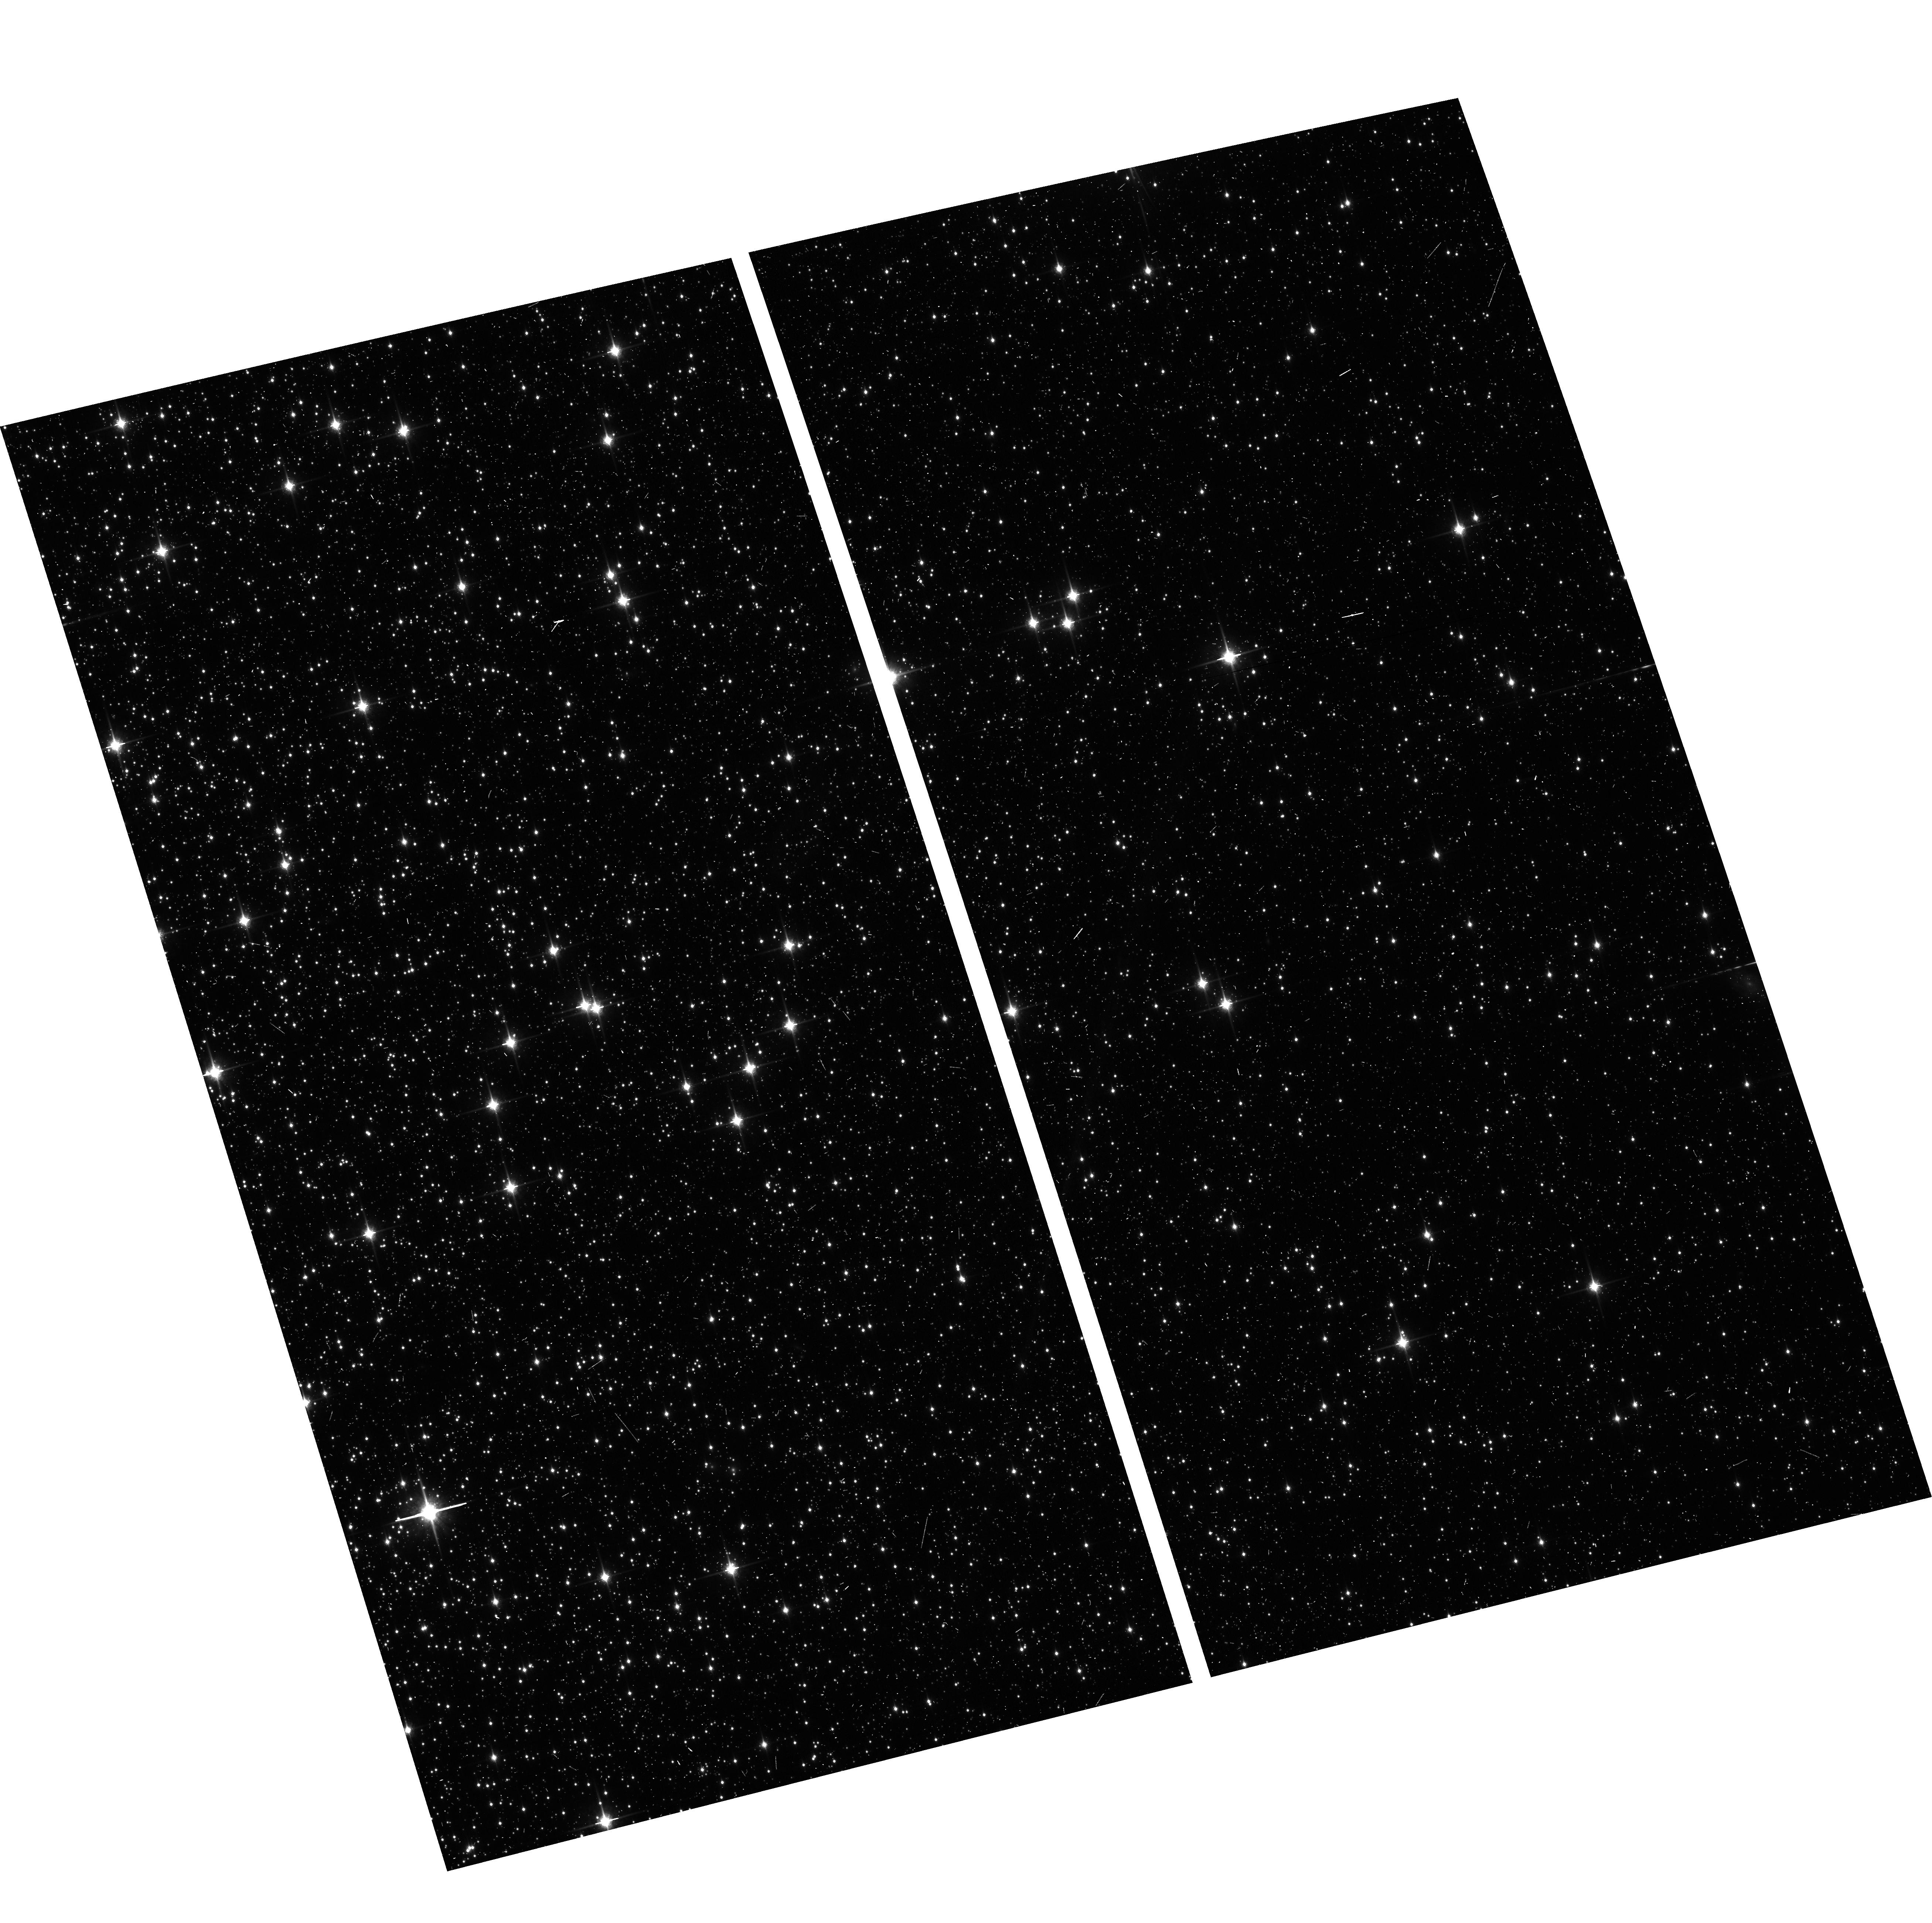
Target: NGC104-WFC
Instrument: ACS/WFC
Filter: F850LP
Exposure: 6 min
Observation ID: hst_13959_15_acs_wfc_f850lp_jcr515

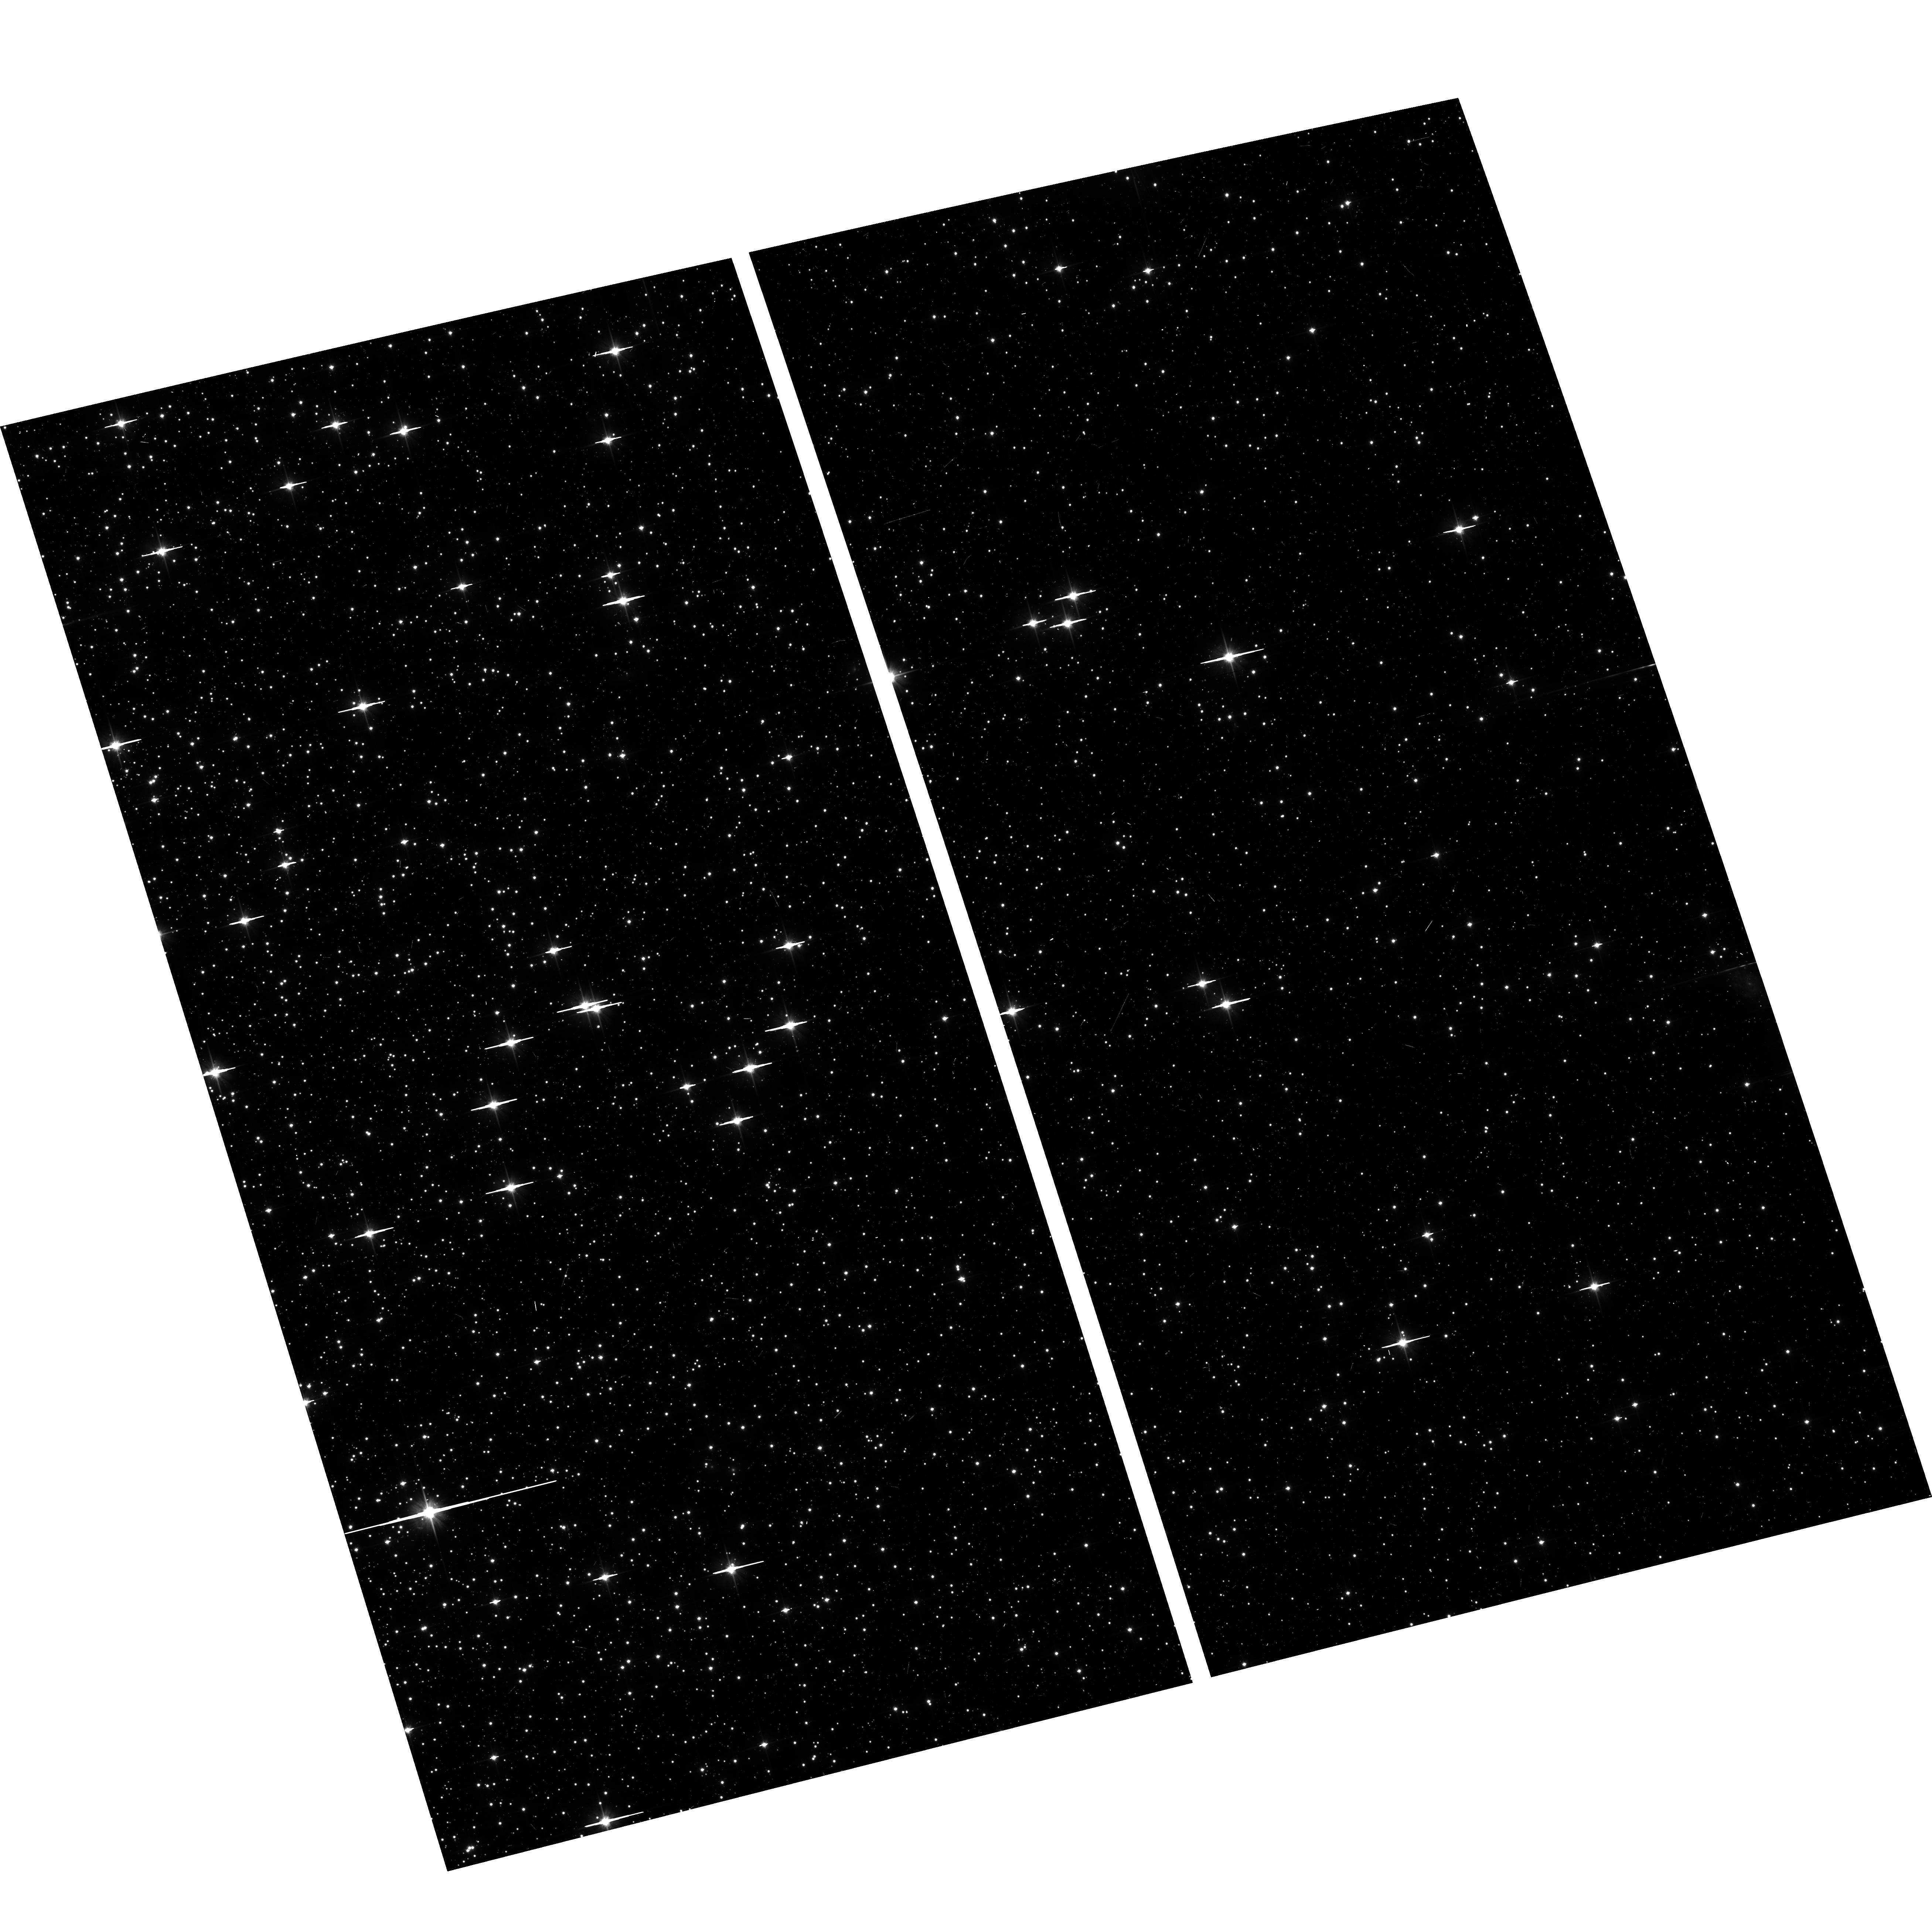
Target: NGC104-WFC
Instrument: ACS/WFC
Filter: F606W
Exposure: 6 min
Observation ID: hst_13959_15_acs_wfc_f606w_jcr515

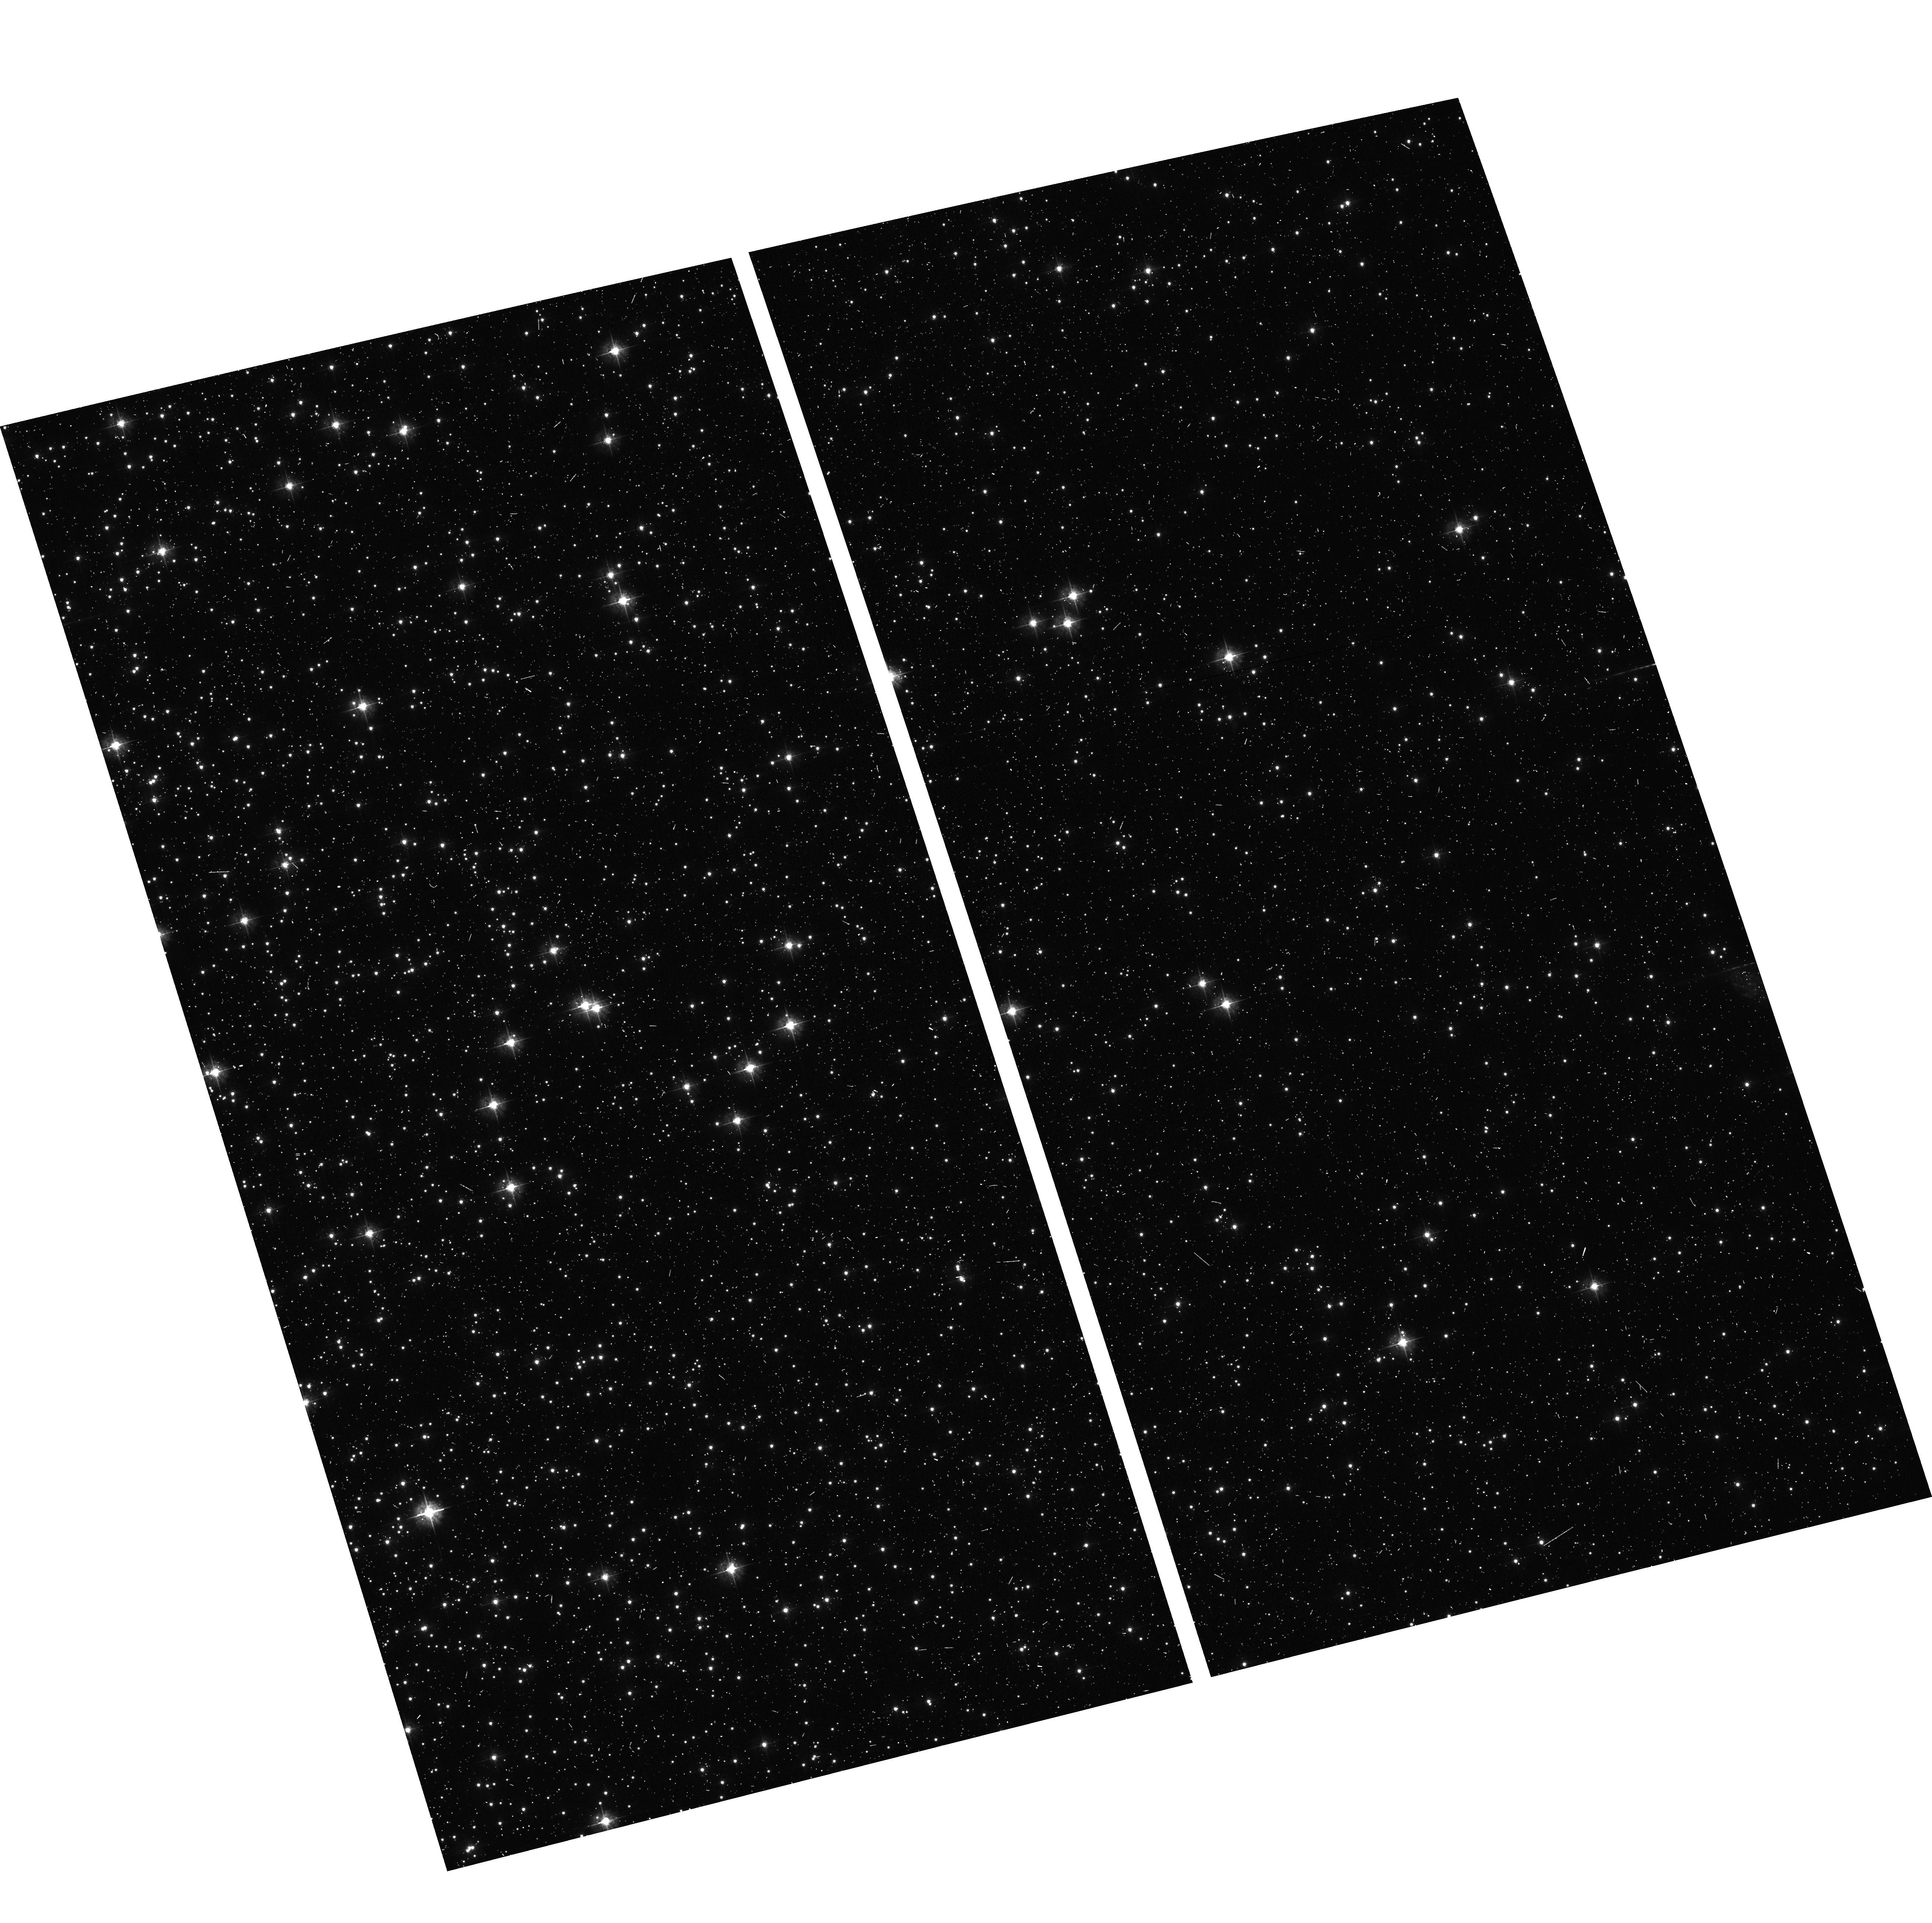
Target: NGC104-WFC
Instrument: ACS/WFC
Filter: F435W
Exposure: 6 min
Observation ID: hst_13959_15_acs_wfc_f435w_jcr515

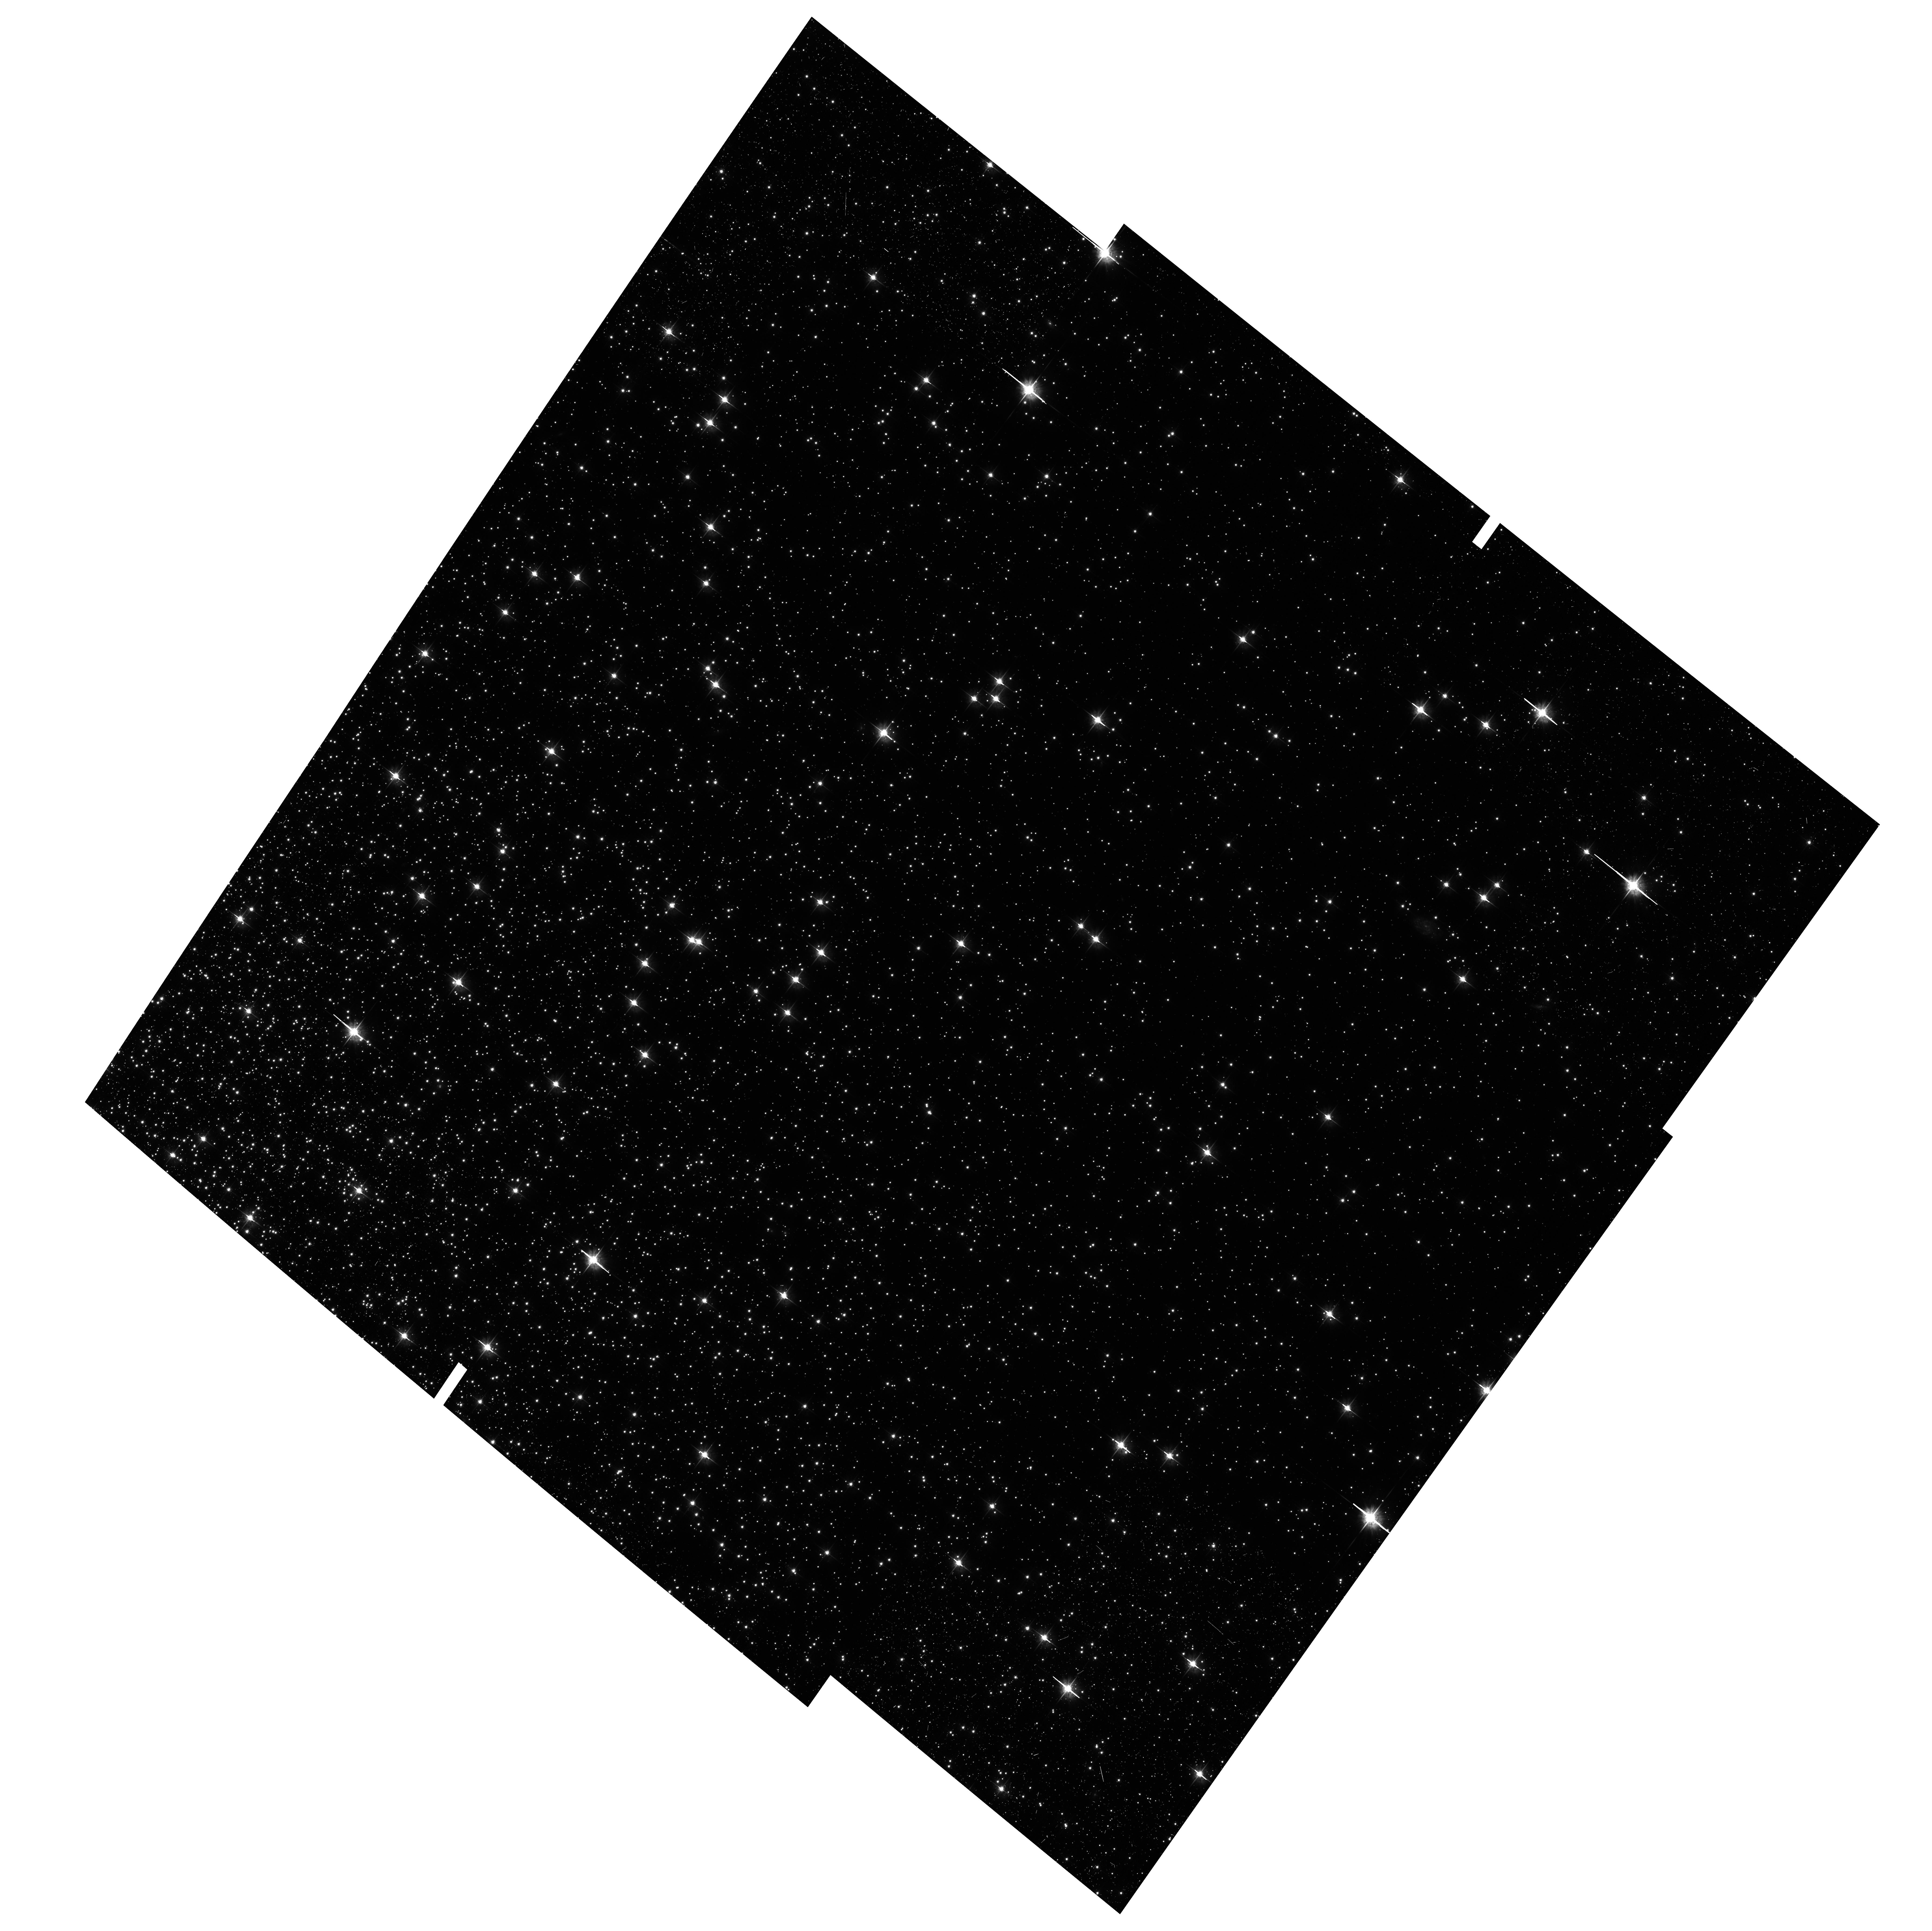
Target: NGC104-WFC
Instrument: ACS/WFC
Filter: F555W
Exposure: 28 min
Observation ID: hst_13959_13_acs_wfc_f555w_jcr513

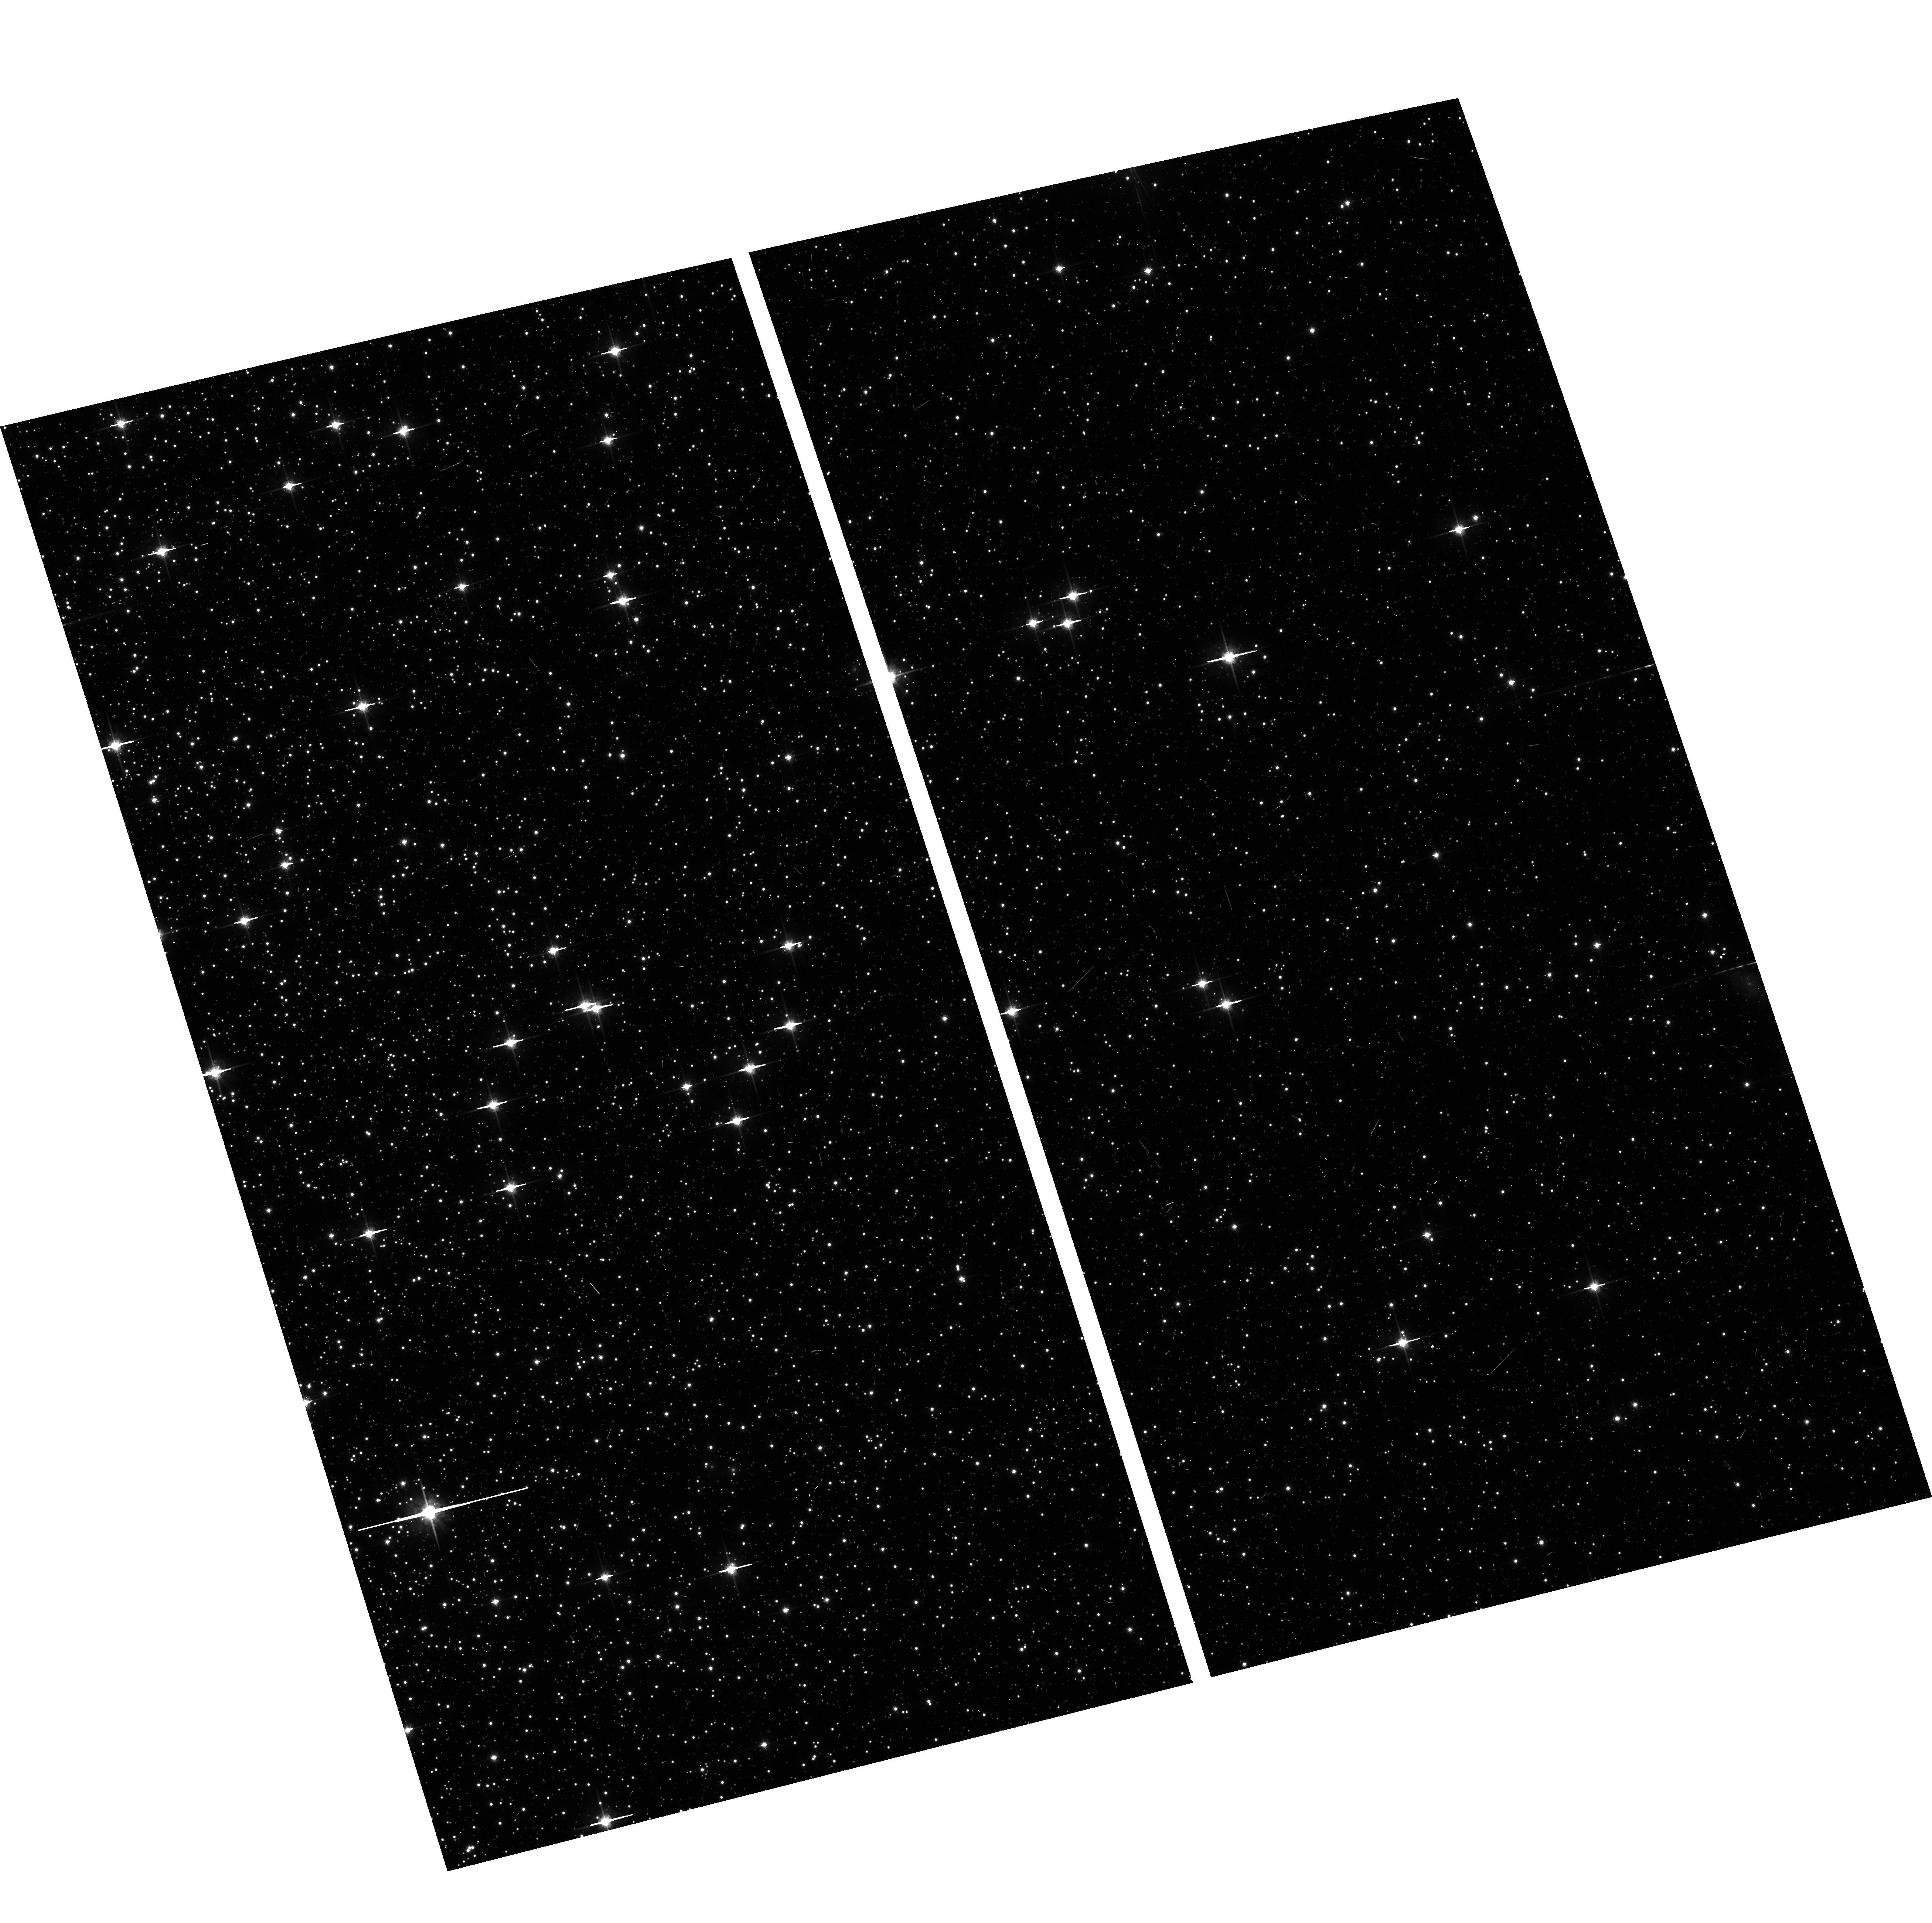
Target: NGC104-WFC
Instrument: ACS/WFC
Filter: F775W
Exposure: 6 min
Observation ID: hst_13959_15_acs_wfc_f775w_jcr515

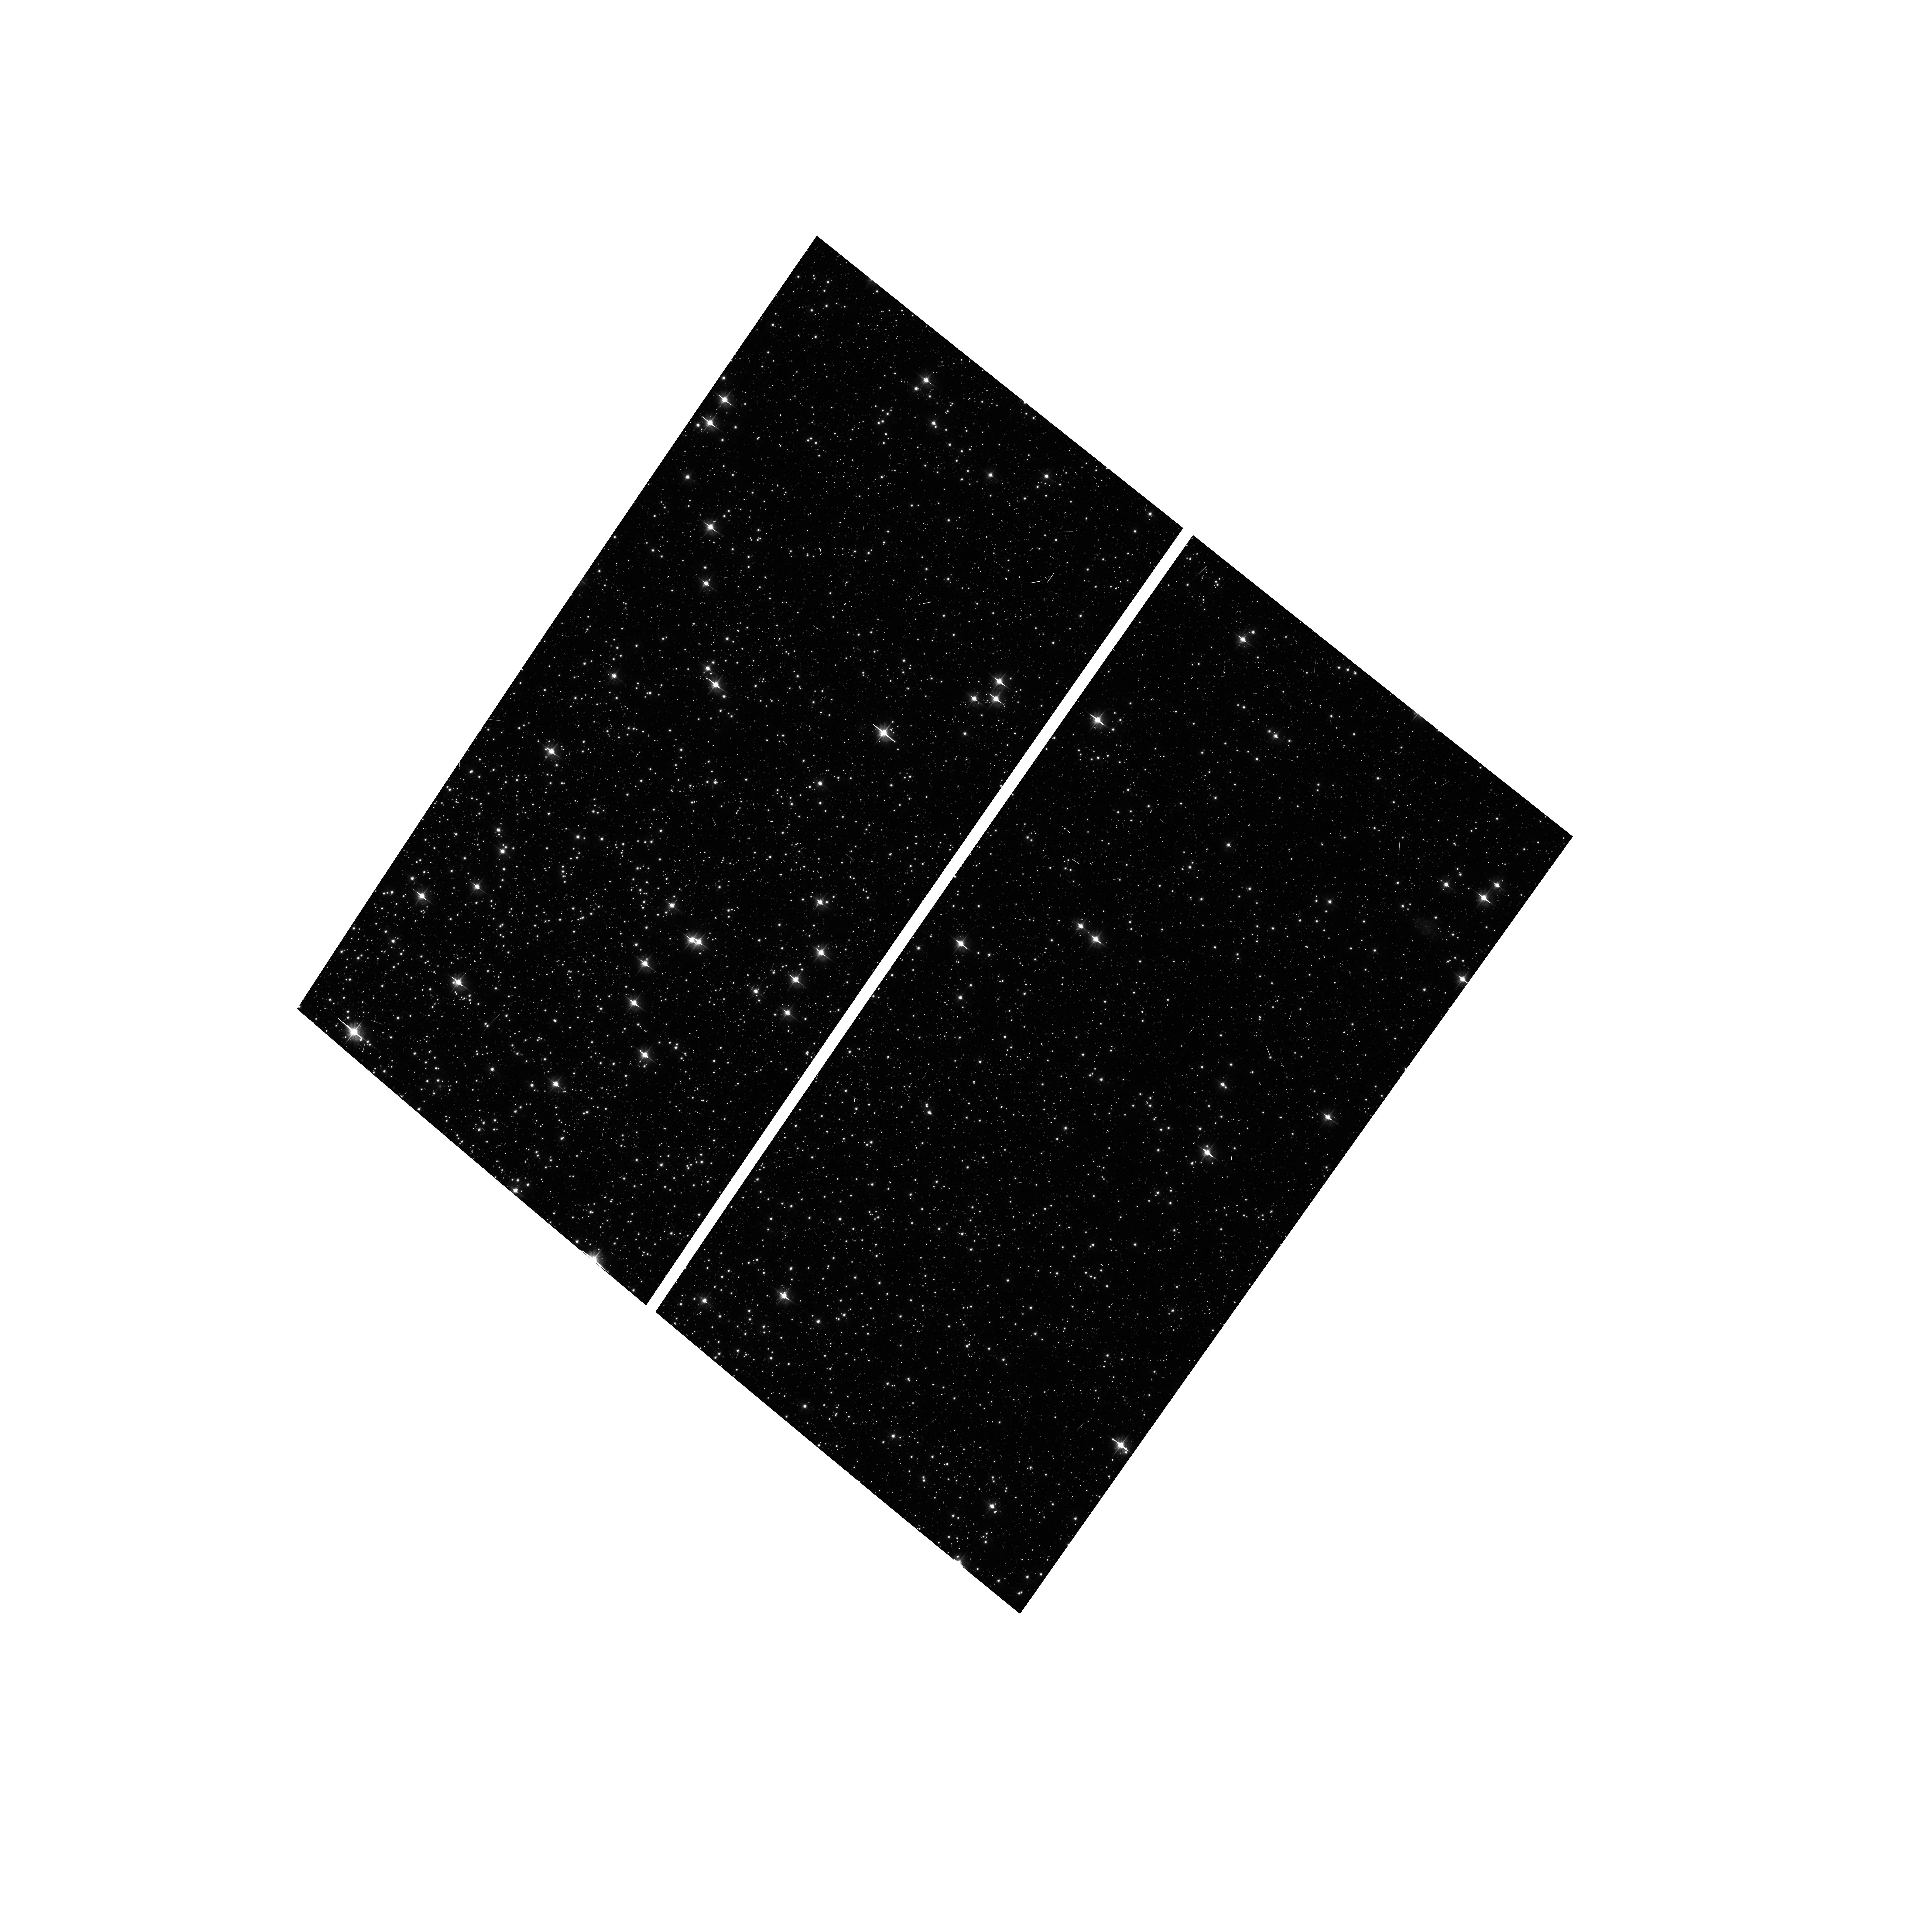
Target: NGC104-WFC
Instrument: ACS/WFC
Filter: F475W
Exposure: 6 min
Observation ID: hst_13959_13_acs_wfc_f475w_jcr513

ACS CCD Stability Monitor (PI: Coe, Dan)

Every year, beginning with the SMOV, ACS/WFC has obtained multiband imaging of a moderately crowded stellar field in the cluster 47 Tuc (6' west of the core). The positions and magnitudes of objects are used to monitor local and large scale variations in the plate scale and the sensitivity of the detectors and to derive an independent measure of the detector CTE. Single exposures in each WFC sub-array mode (512, 1K, 2K) allow us to verify that photometry obtained in full-frame and in sub-array modes are repeatable to better than 1%. This test is important for the ACS Photometric Cross-Calibration program, which uses sub-array exposures.